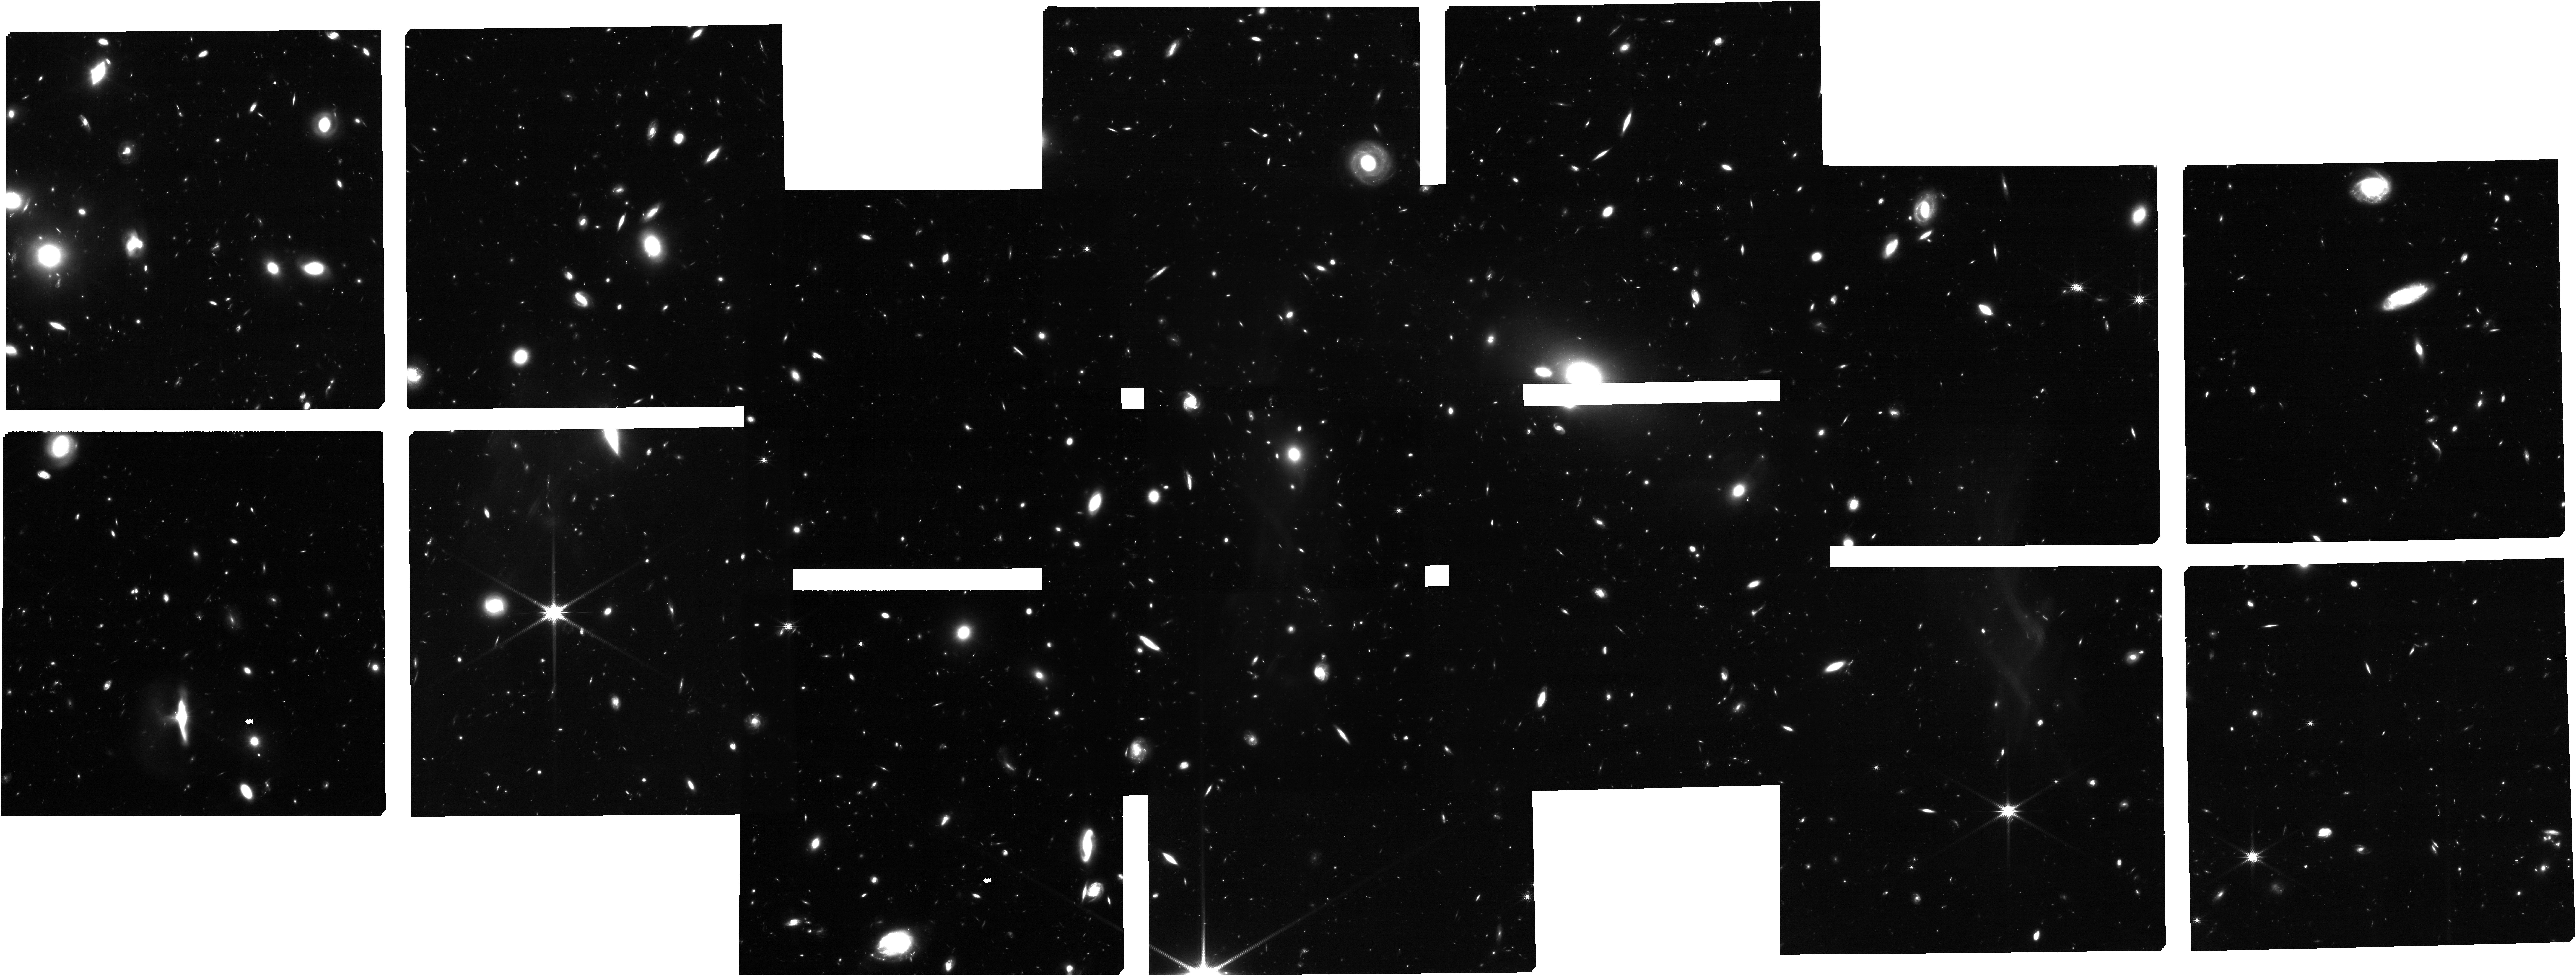
Target: uncover_nirspec_repeat. Instrument: NIRCAM. Filter: F200W. Exposure: 2.8 h. Observation ID: jw02561-o006_t007_nircam_clear-f200w

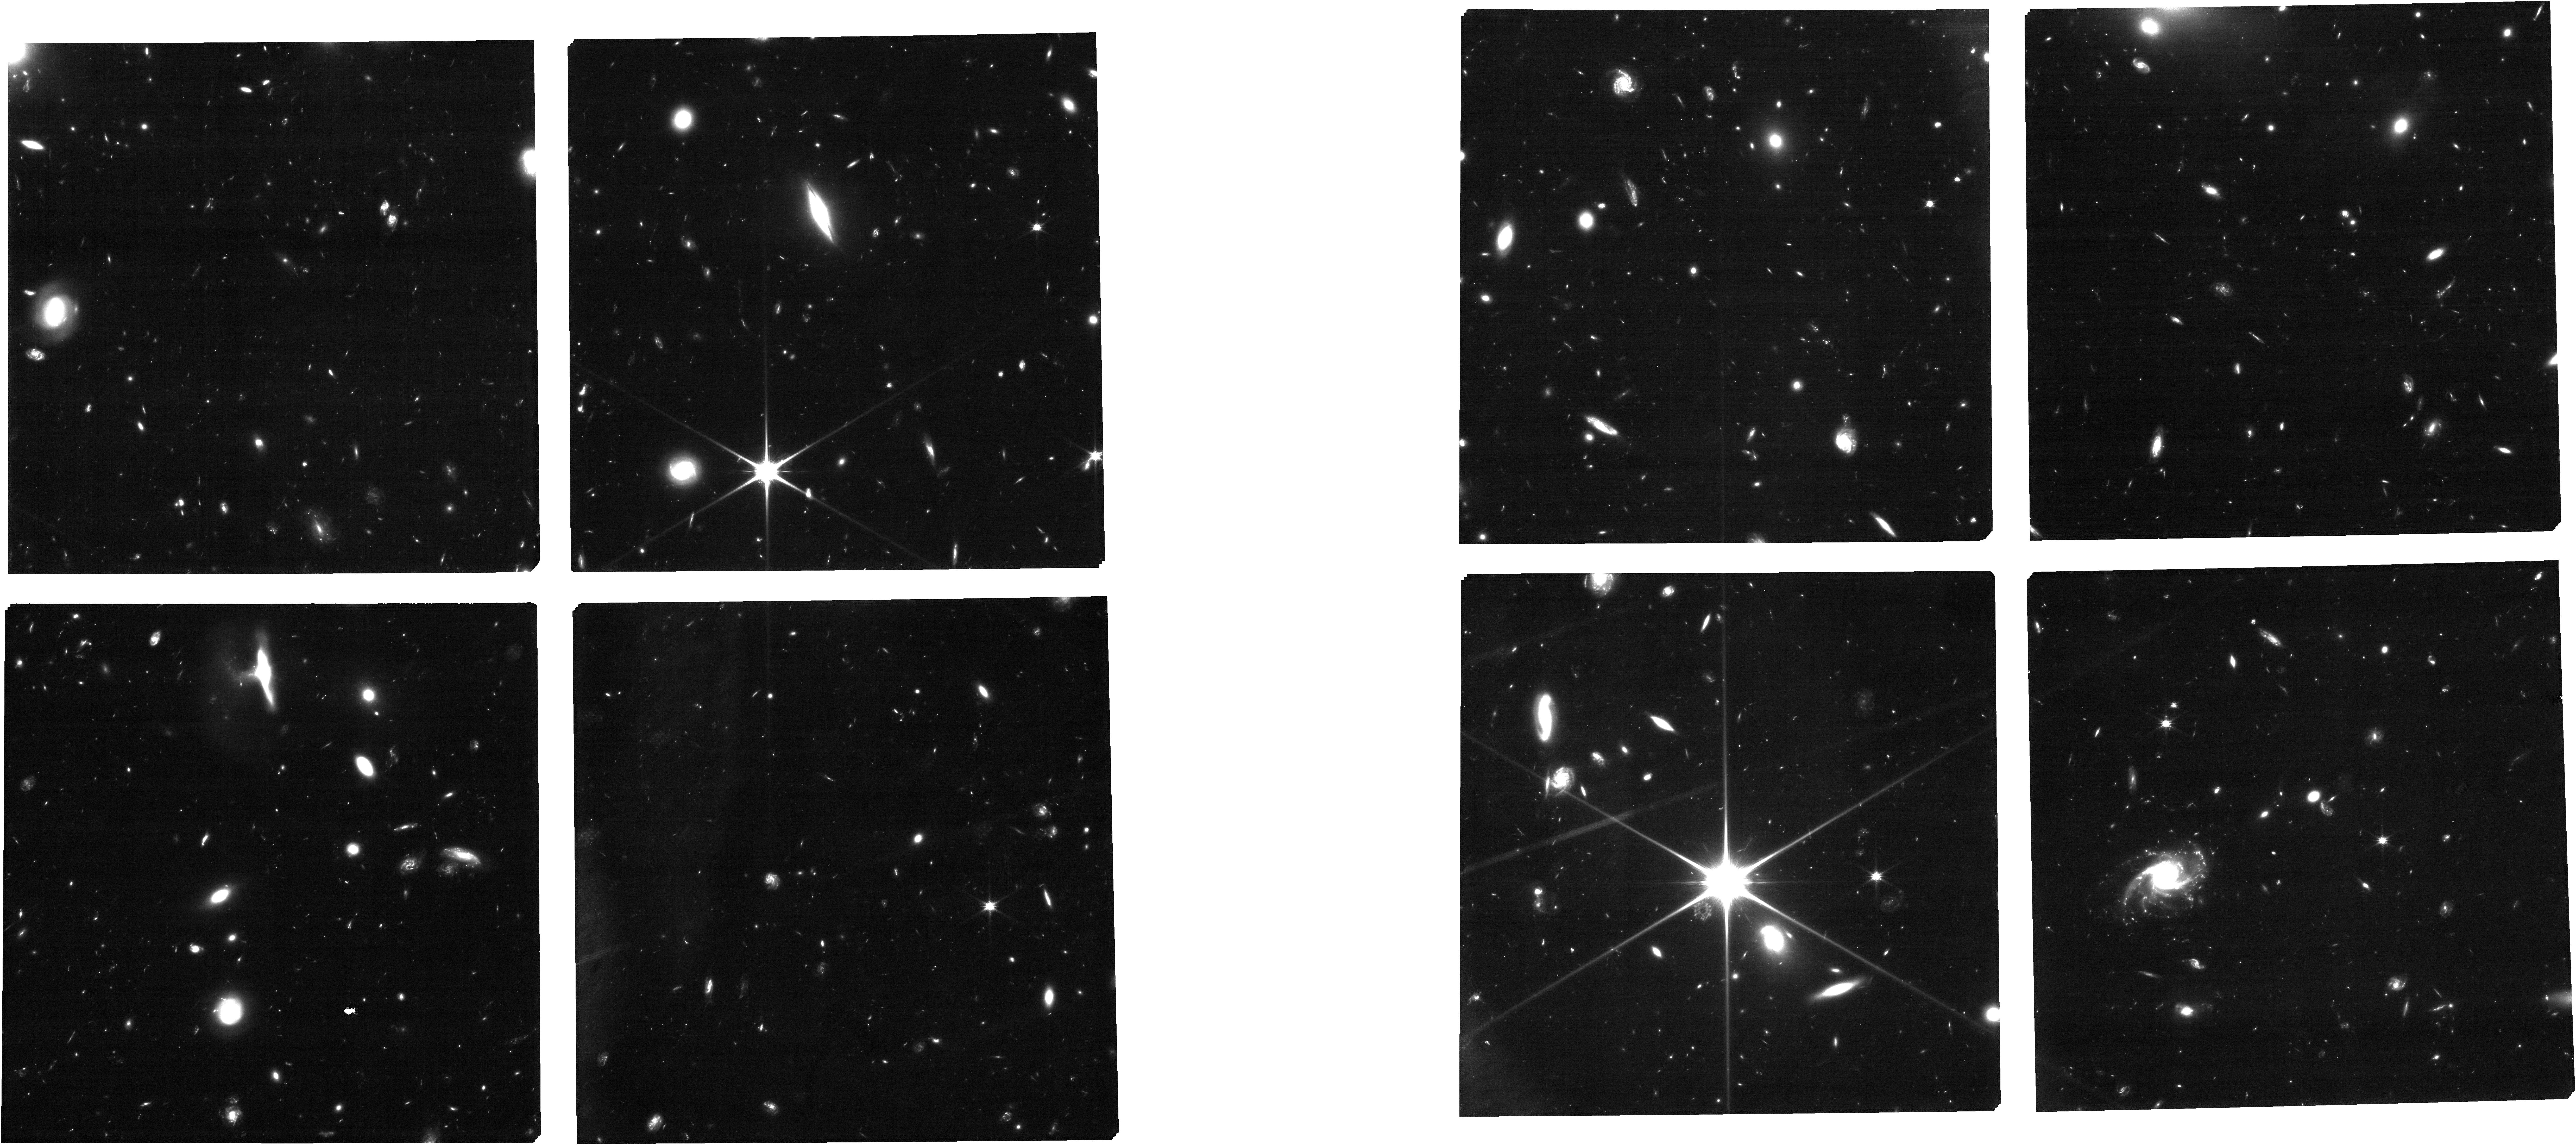
Target: uncover_nircam. Instrument: NIRCAM. Filter: F090W. Exposure: 2.8 h. Observation ID: jw02561-o002_t001_nircam_clear-f090w

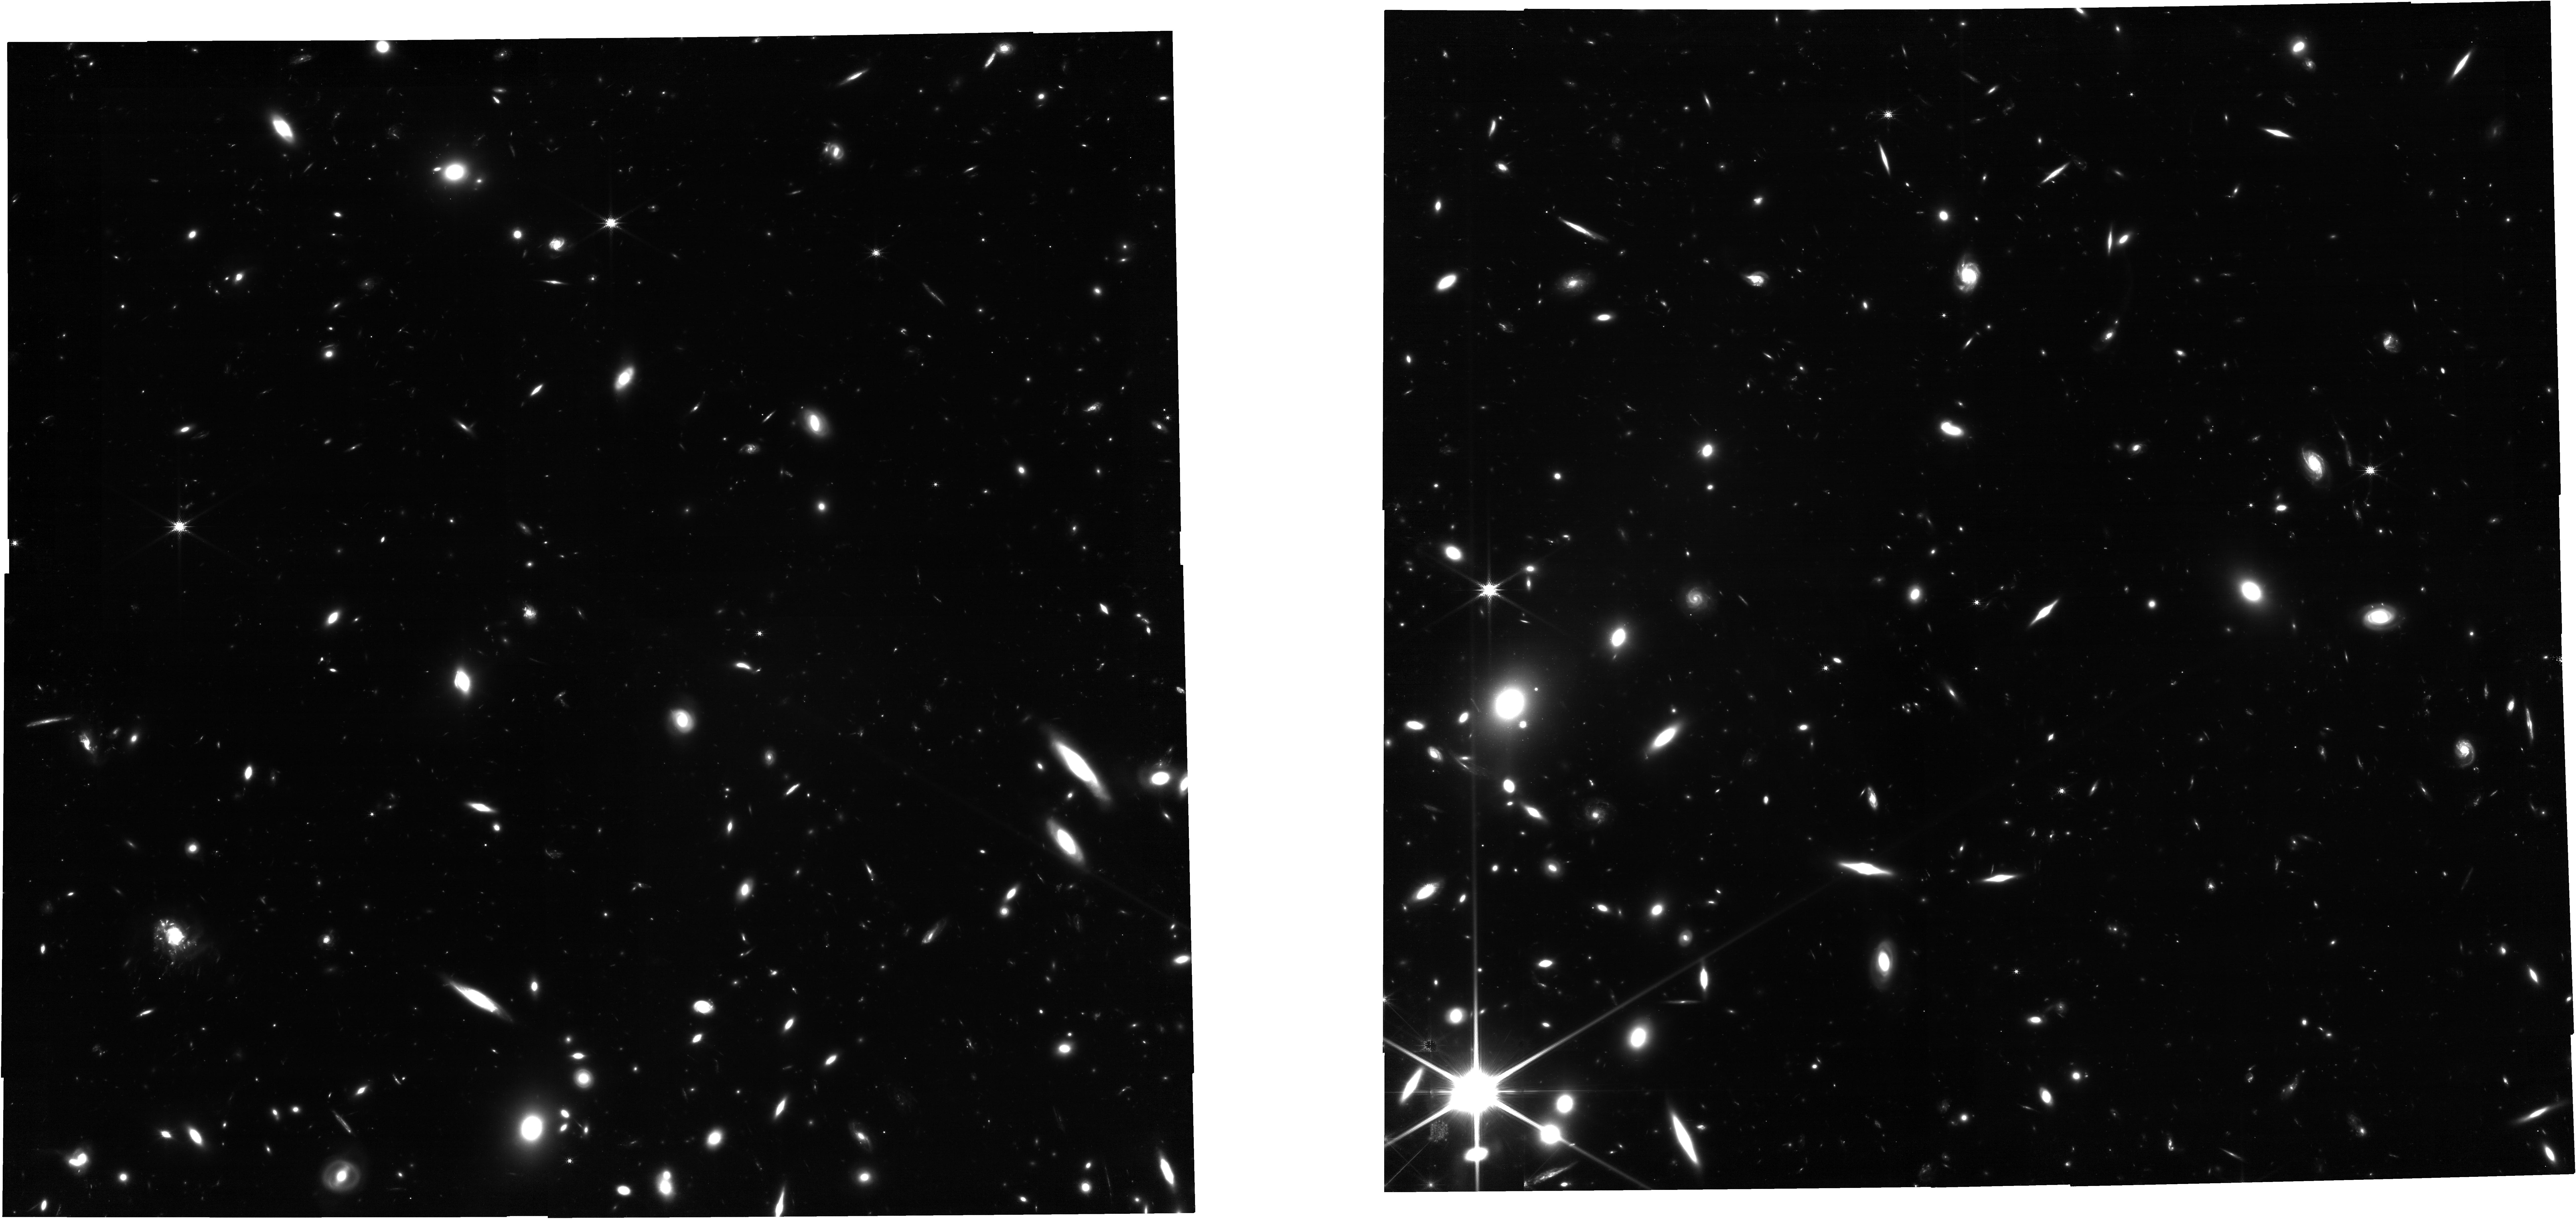
Target: ABELL2744-PREIMG-REPEAT1-19N47D. Instrument: NIRCAM. Filter: F150W. Exposure: 3 h. Observation ID: jw02561-o003_t006_nircam_clear-f150w

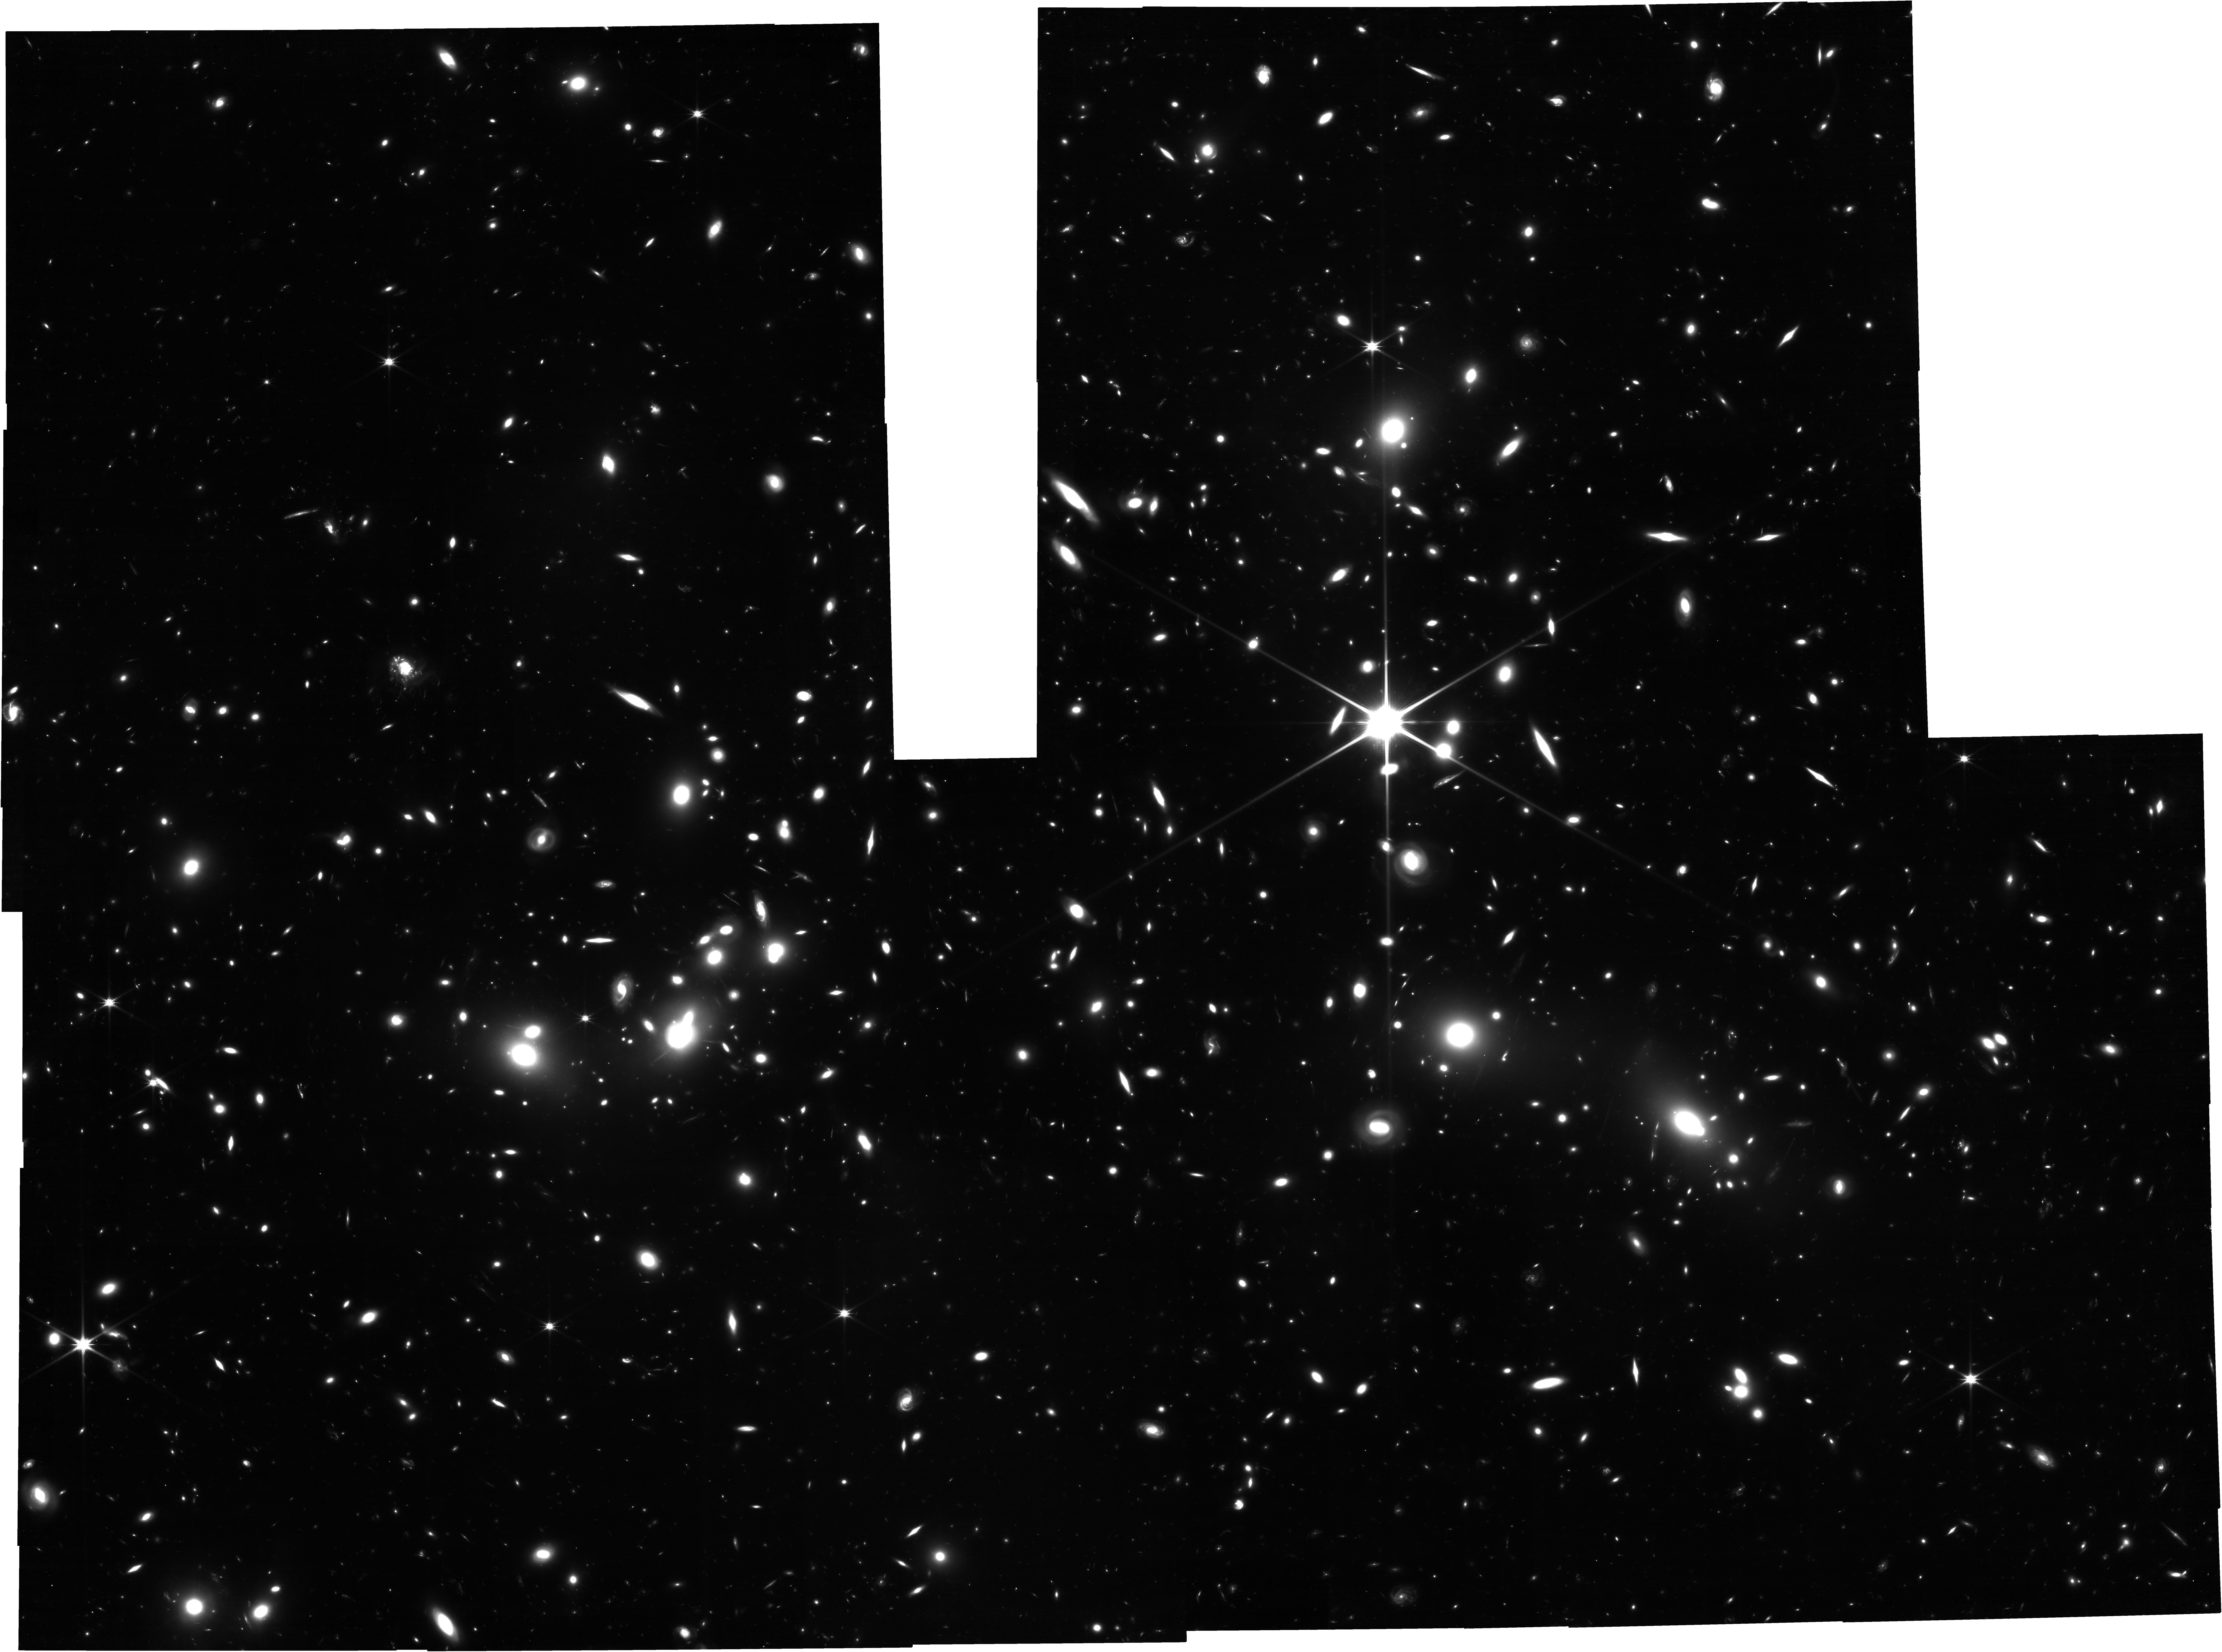
Target: ABELL2744-PREIMG. Instrument: NIRCAM. Filter: F150W. Exposure: 9 h. Observation ID: jw02561-o001_t003_nircam_clear-f150w

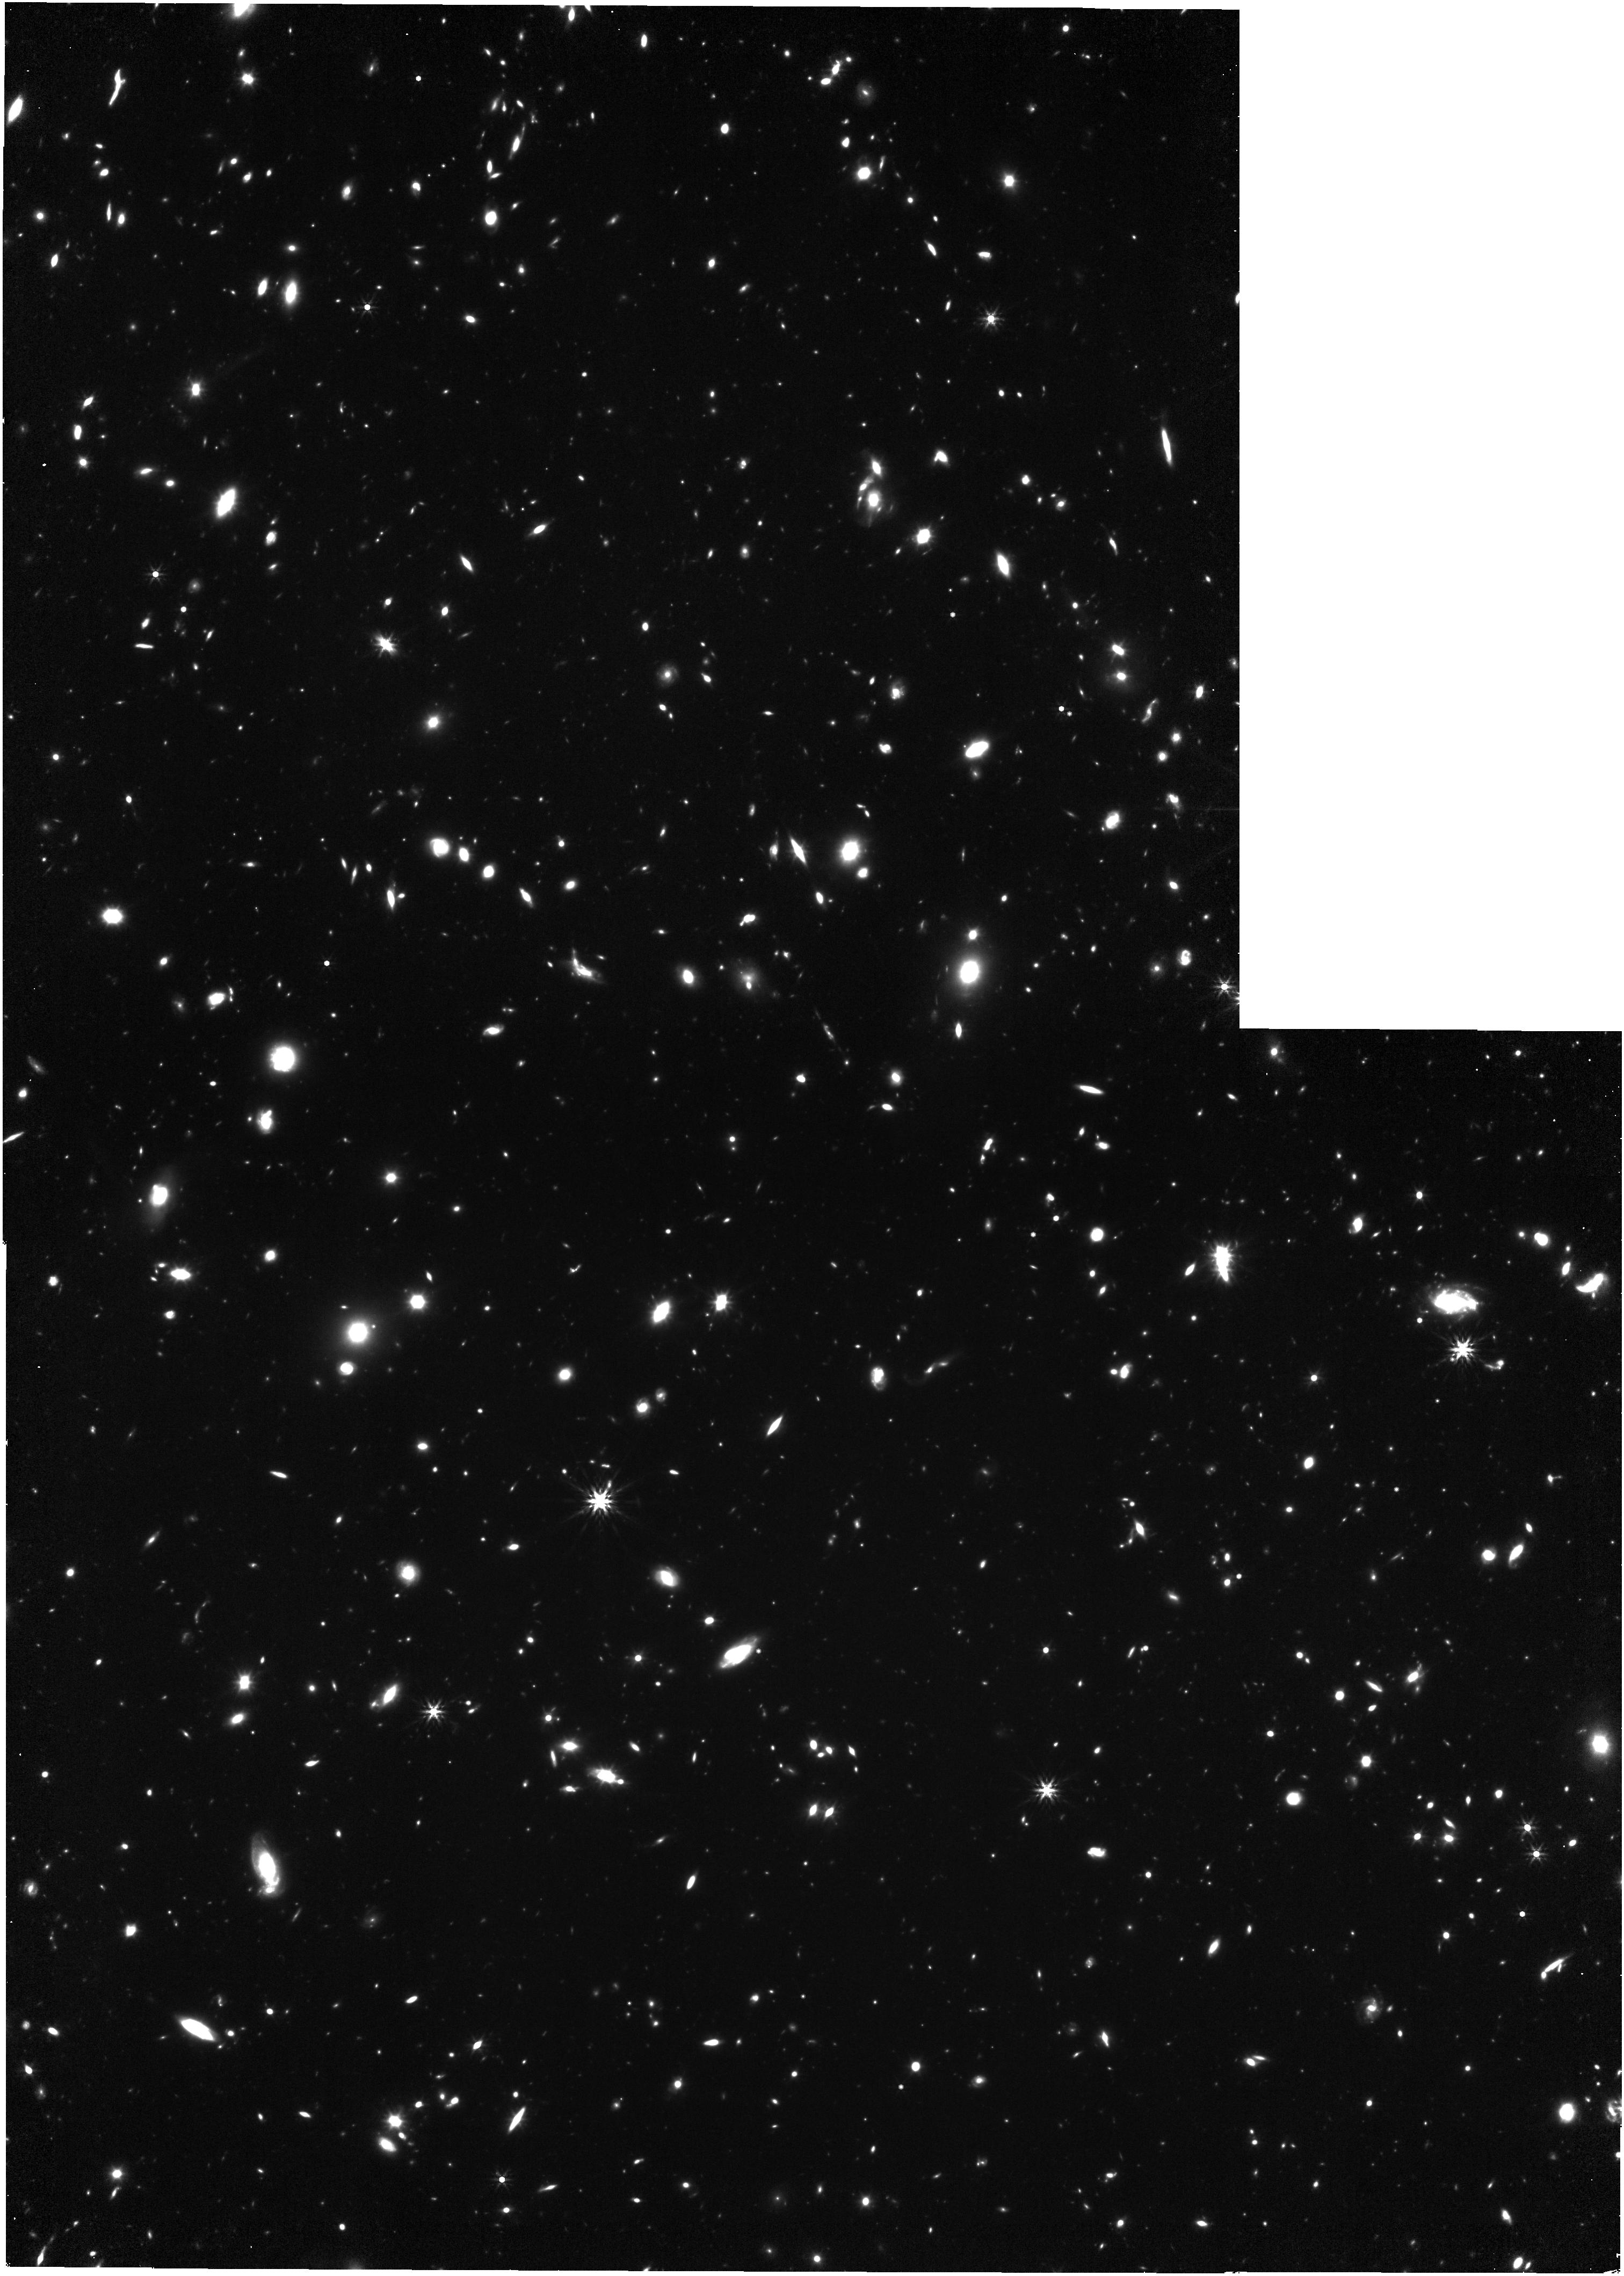
Target: ABELL2744-PREIMG. Instrument: NIRISS. Filter: F444W. Exposure: 3.1 h. Observation ID: jw02561-o001_t003_niriss_clearp-f444w

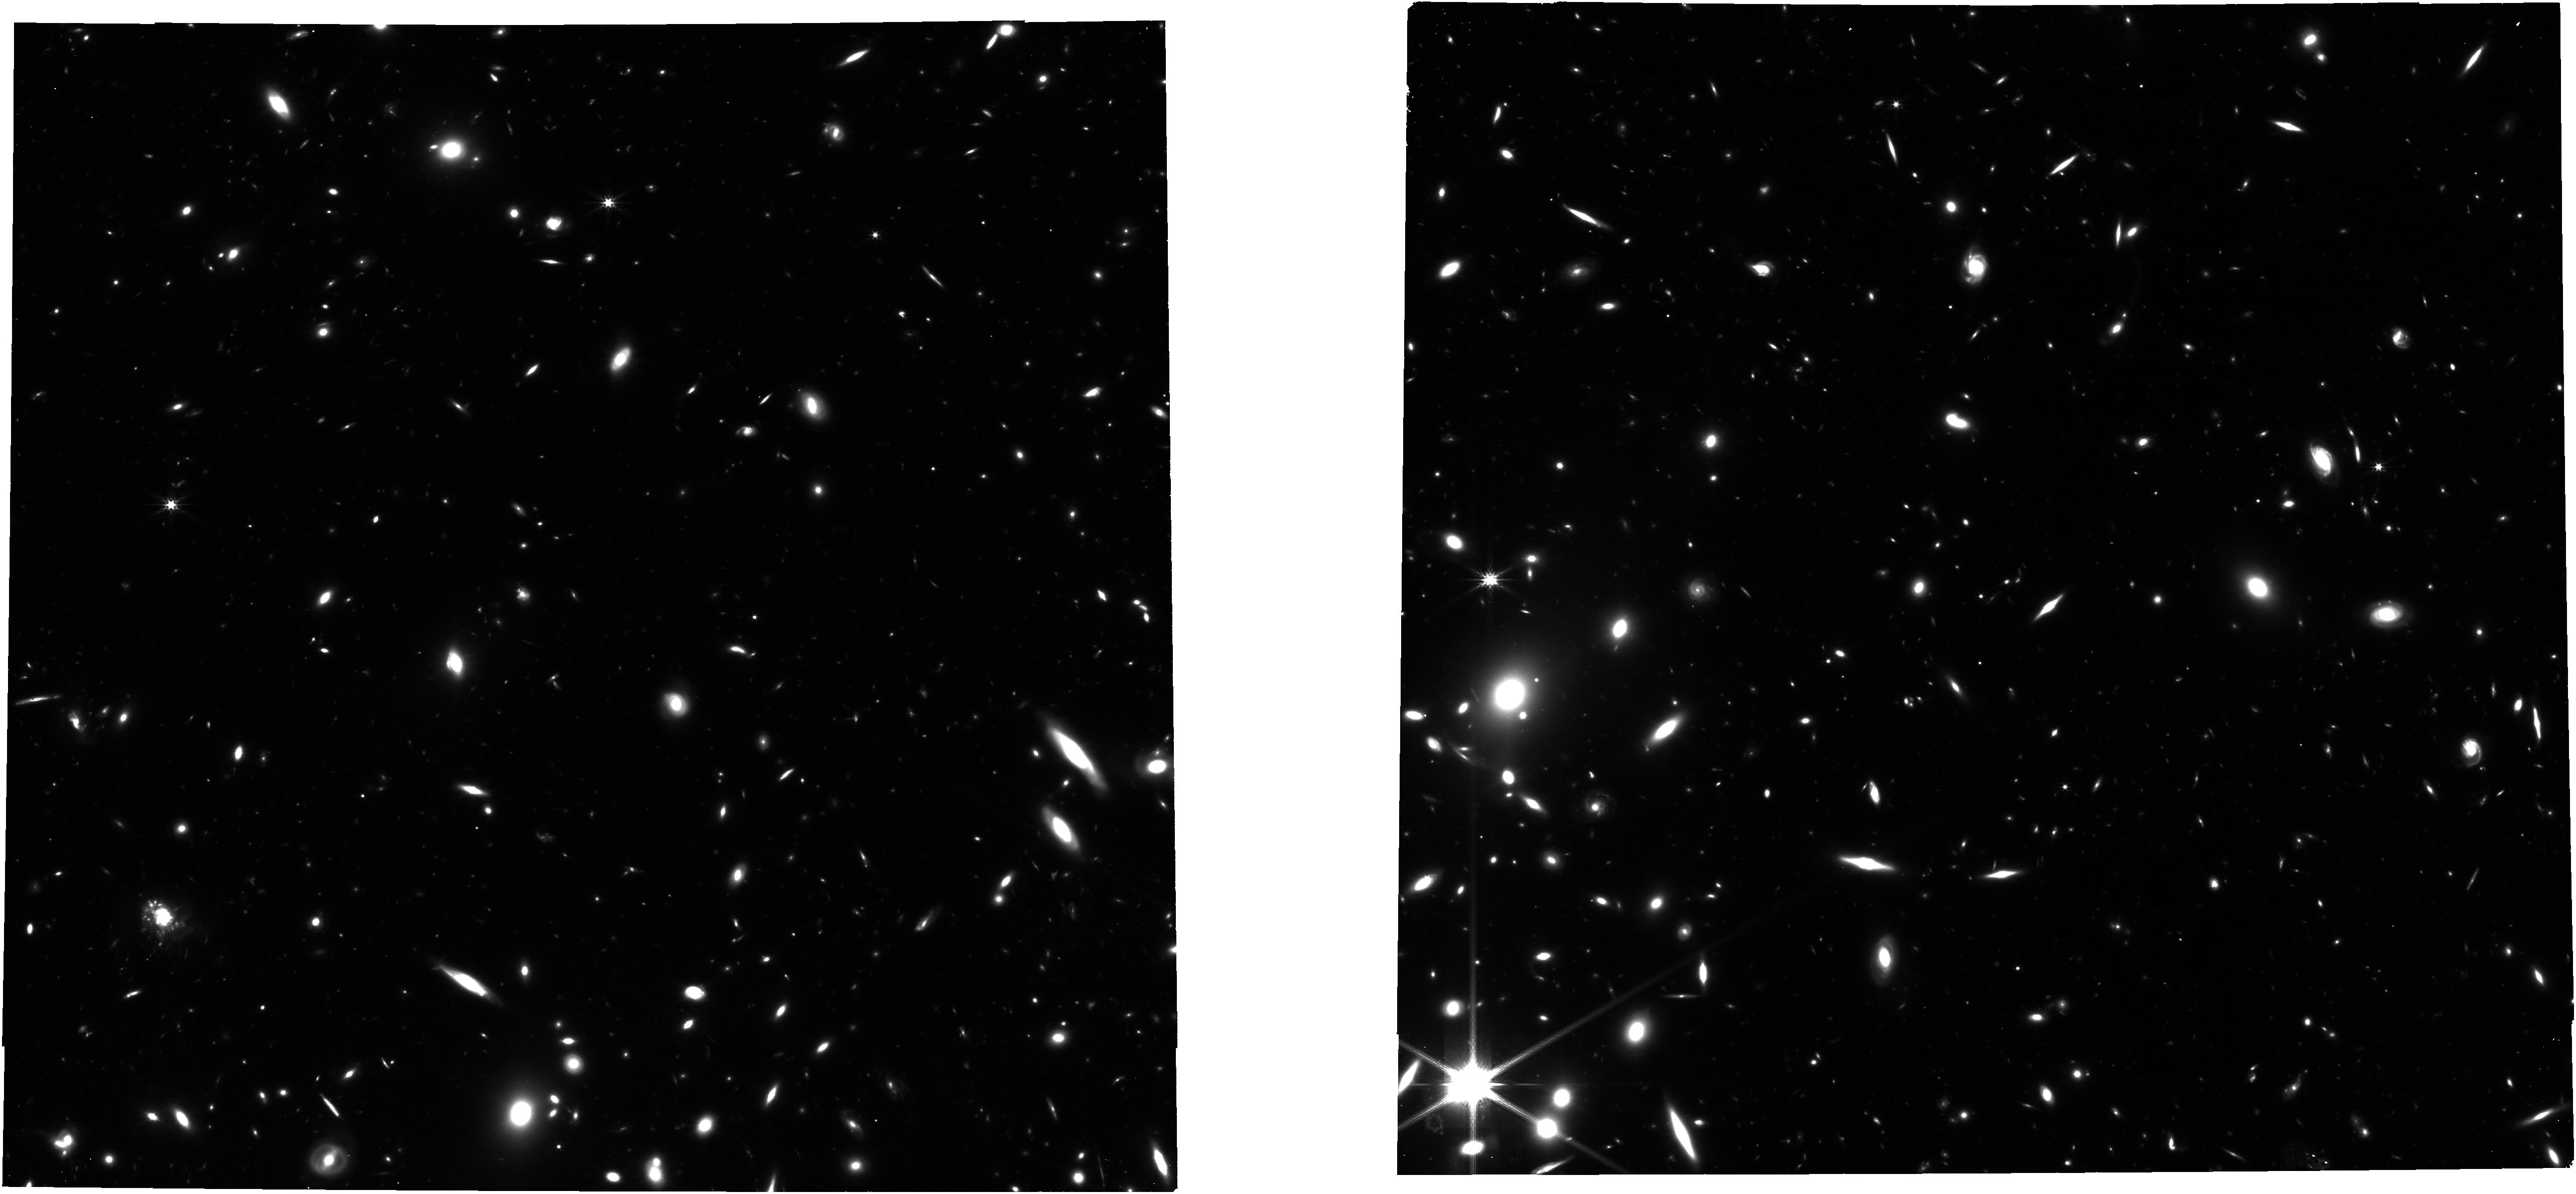
Target: ABELL2744-PREIMG-REPEAT1-19N47D. Instrument: NIRCAM. Filter: F277W. Exposure: 1.9 h. Observation ID: jw02561-o003_t006_nircam_clear-f277w

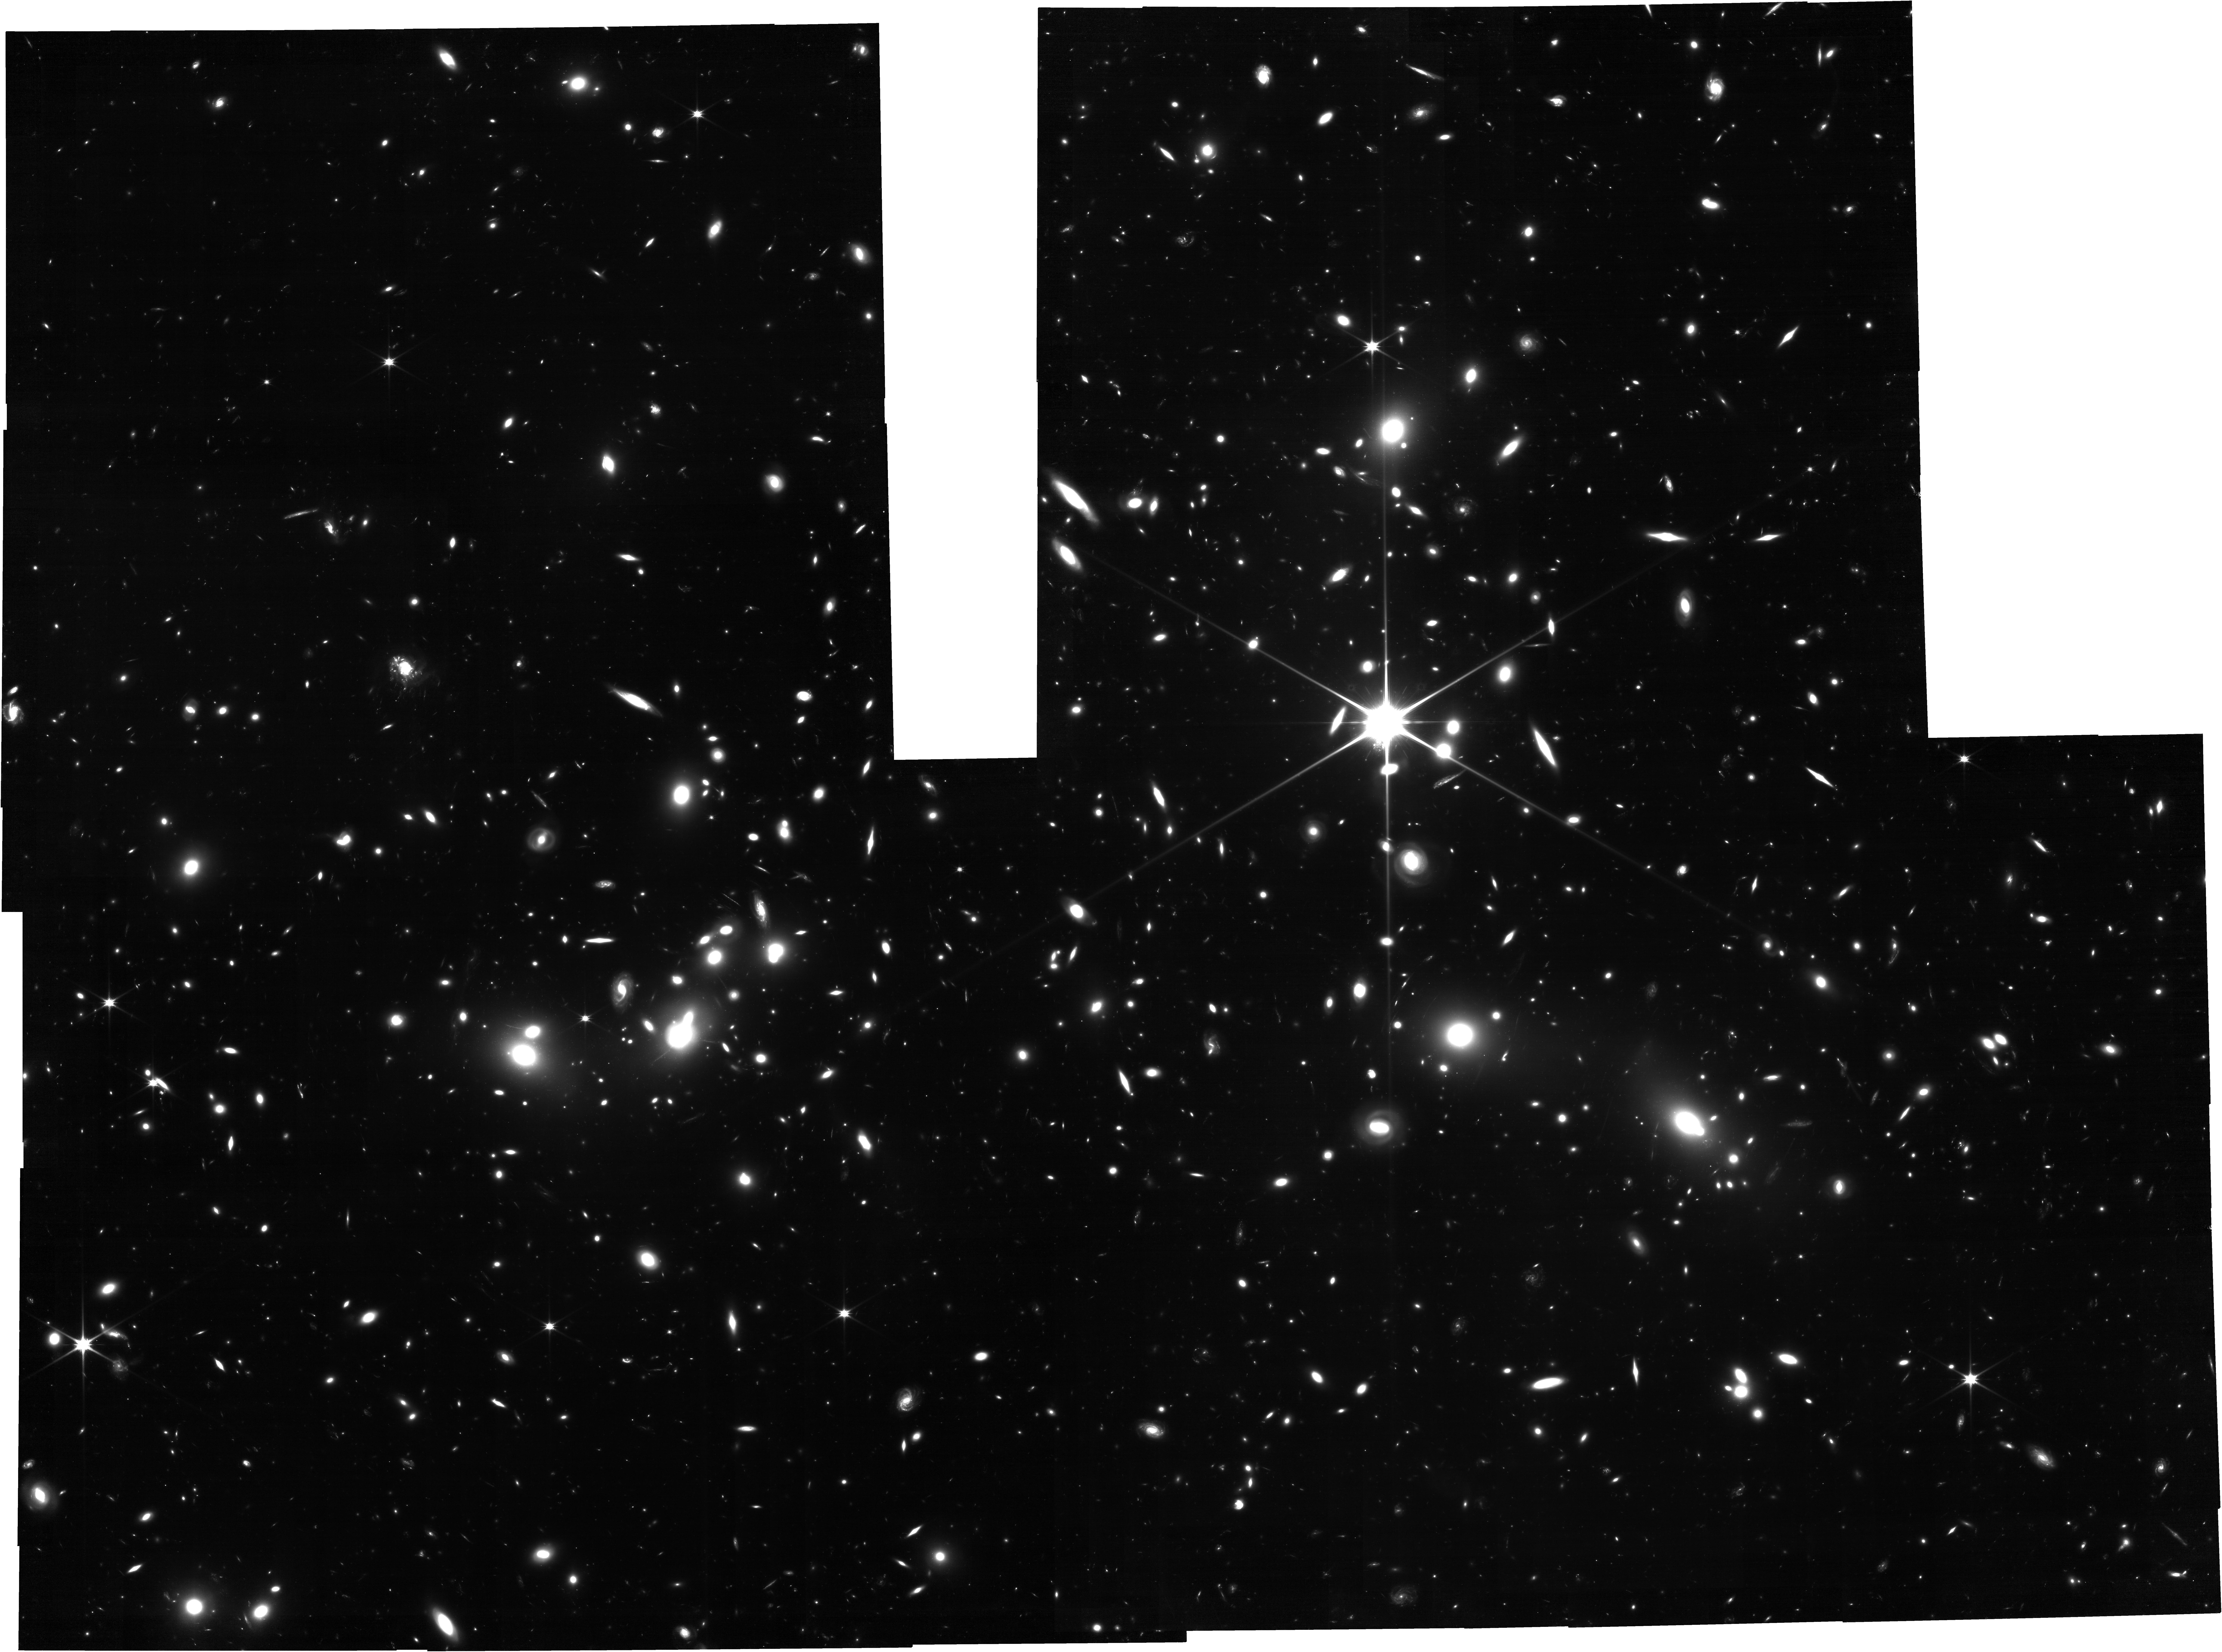
Target: ABELL2744-PREIMG. Instrument: NIRCAM. Filter: F115W. Exposure: 9 h. Observation ID: jw02561-o001_t003_nircam_clear-f115w

UNCOVER: Ultra-deep NIRCam and NIRSpec Observations Before the Epoch of Reionization (PI: Labbe, Ivo)

We propose an efficient public Treasury program that immediately establishes a NIRCam imaging deep field and ultra-deep low-resolution NIRSpec/PRISM follow-up spectroscopy in the gravitational lensing cluster Frontier Field Abell 2744. Assisted by strong lensing, these observations reach 1-2 magnitudes fainter than even the deepest ERS & GTO programs. Such depths are essential to achieve two core science goals of JWST: finding First Light galaxies during the Dark Ages at z>10 and studying the ultra-low luminosity galaxies at later times that were responsible for reionization. Offering the community early access to deep imaging of 4000 z>6 galaxies and spectroscopy of 500 galaxies ensures that this envisioned flagship science is guaranteed early in the mission, establishes from the start a vibrant and diverse user base for the observatory, and optimizes the efficiency of JWST by providing targets for higher resolution spectroscopic follow up in subsequent cycles. In support of this, we included imaging parallels to enhance the deep imaging legacy on and around the cluster. Beyond the immediate science goals, these data will support a broad array of legacy science including stellar mass complete studies to z=10, the role of dust obscuration at high redshift, and the various pathways of quenching star formation. Our experienced team commits to rapidly releasing the imaging to the public before the Cycle 2 deadline followed by the delivery of a joint photometric and spectroscopic database.